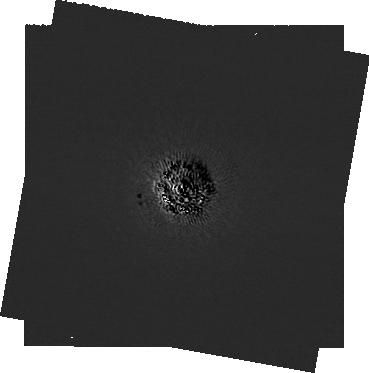
Target: -eps-Eri
Instrument: NIRCAM/CORON
Filter: F210M+MASKRND
Exposure: 2.4 h
Observation ID: jw09431-c1000_t001_nircam_f210m-maskrnd-sub320a335r

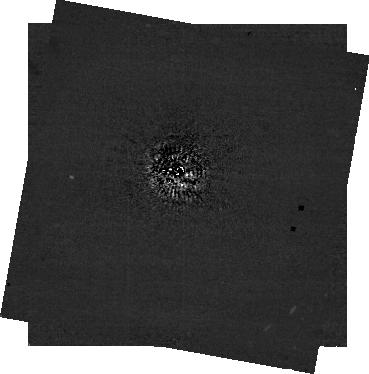
Target: -eps-Eri
Instrument: NIRCAM/CORON
Filter: F444W+MASKRND
Exposure: 2.4 h
Observation ID: jw09431-c1000_t001_nircam_f444w-maskrnd-sub320a335r

First Images of our Young Jupiter Neighbor (PI: Llop-Sayson, Jorge)

Epsilon Eridani, the tenth closest star to our Solar System, is often described as a younger version of the Sun. Hosting a richly complex debris disk and a Jupiter-like planet, it has been the target of many hundreds of hours of telescope time. The Jovian companion, detected with the radial velocities (RV) technique, has, however, eluded a direct detection. For the first time, given the recent orbit and mass estimates obtained with RV data and the combination of Hipparcos, Gaia and HST/FGS astrometry data, JWST/NIRCam is expected to have the sensitivity needed to image it. Previous observations with NIRCam observed a marginal candidate with a relative astrometry and photometry consistent with the planet, however, its position coincided with a bright speckle which precluded a statically significant detection. We propose to follow-up this candidate to validate it as the Jupiter-like planet. The rationale for requesting DD time is based on predictions with a newly-published orbital model that shows that the planet will likely be undetectable for the next two years. The 4-5 micron photometry delivered by this program will constrain the planet’s physical properties such as radius, effective temperature, metallicity, and the presence of water clouds. Given that a precise dynamical mass measurement is already available for Epsilon Eridani b, a photometric detection uniquely enables a test of substellar evolutionary models in the low-mass, low-temperature regime. We contend that the scientific significance of this potential discovery alone justifies a DDT observation: this would be the coldest and lowest mass planet, with a dynamical mass, ever imaged, a true Jupiter analog.